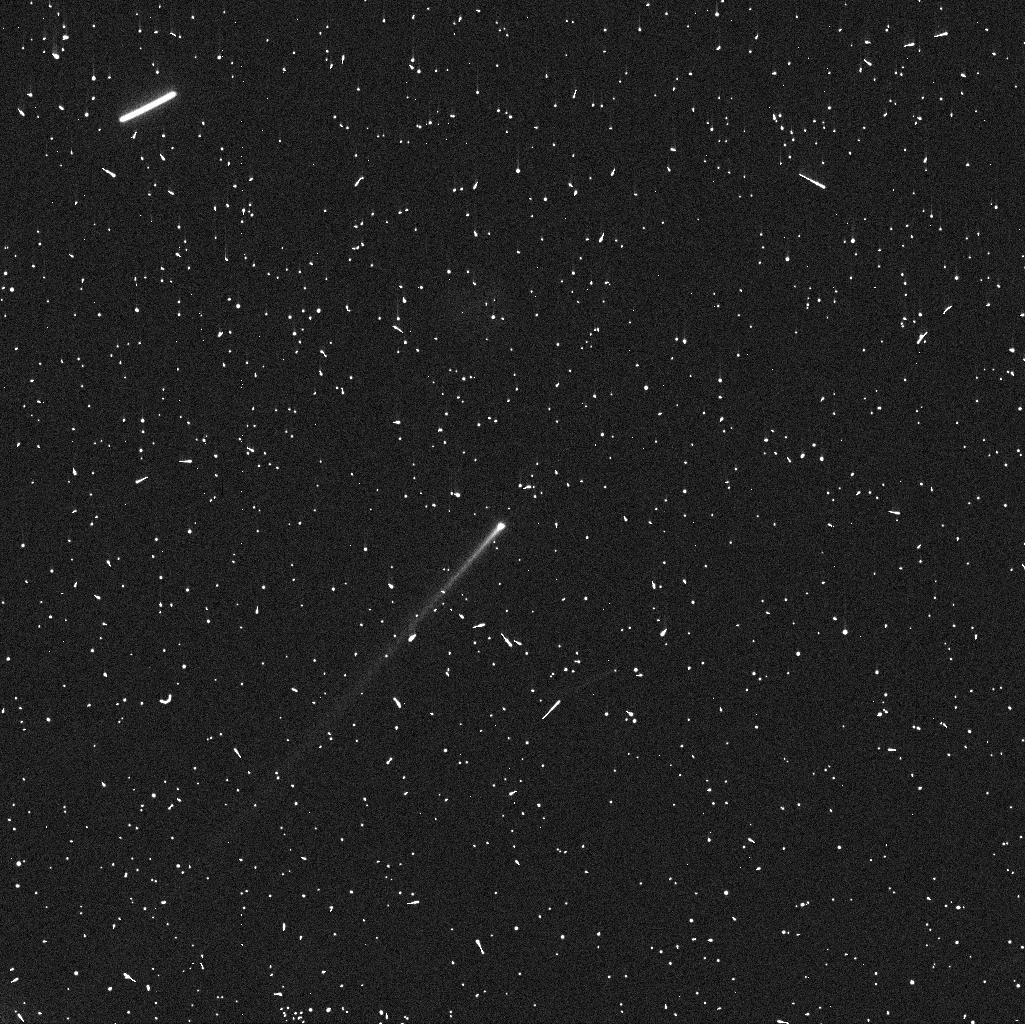
Target: 288P
Instrument: WFC3/UVIS
Filter: F606W
Exposure: 4 min
Observation ID: iddj01urq

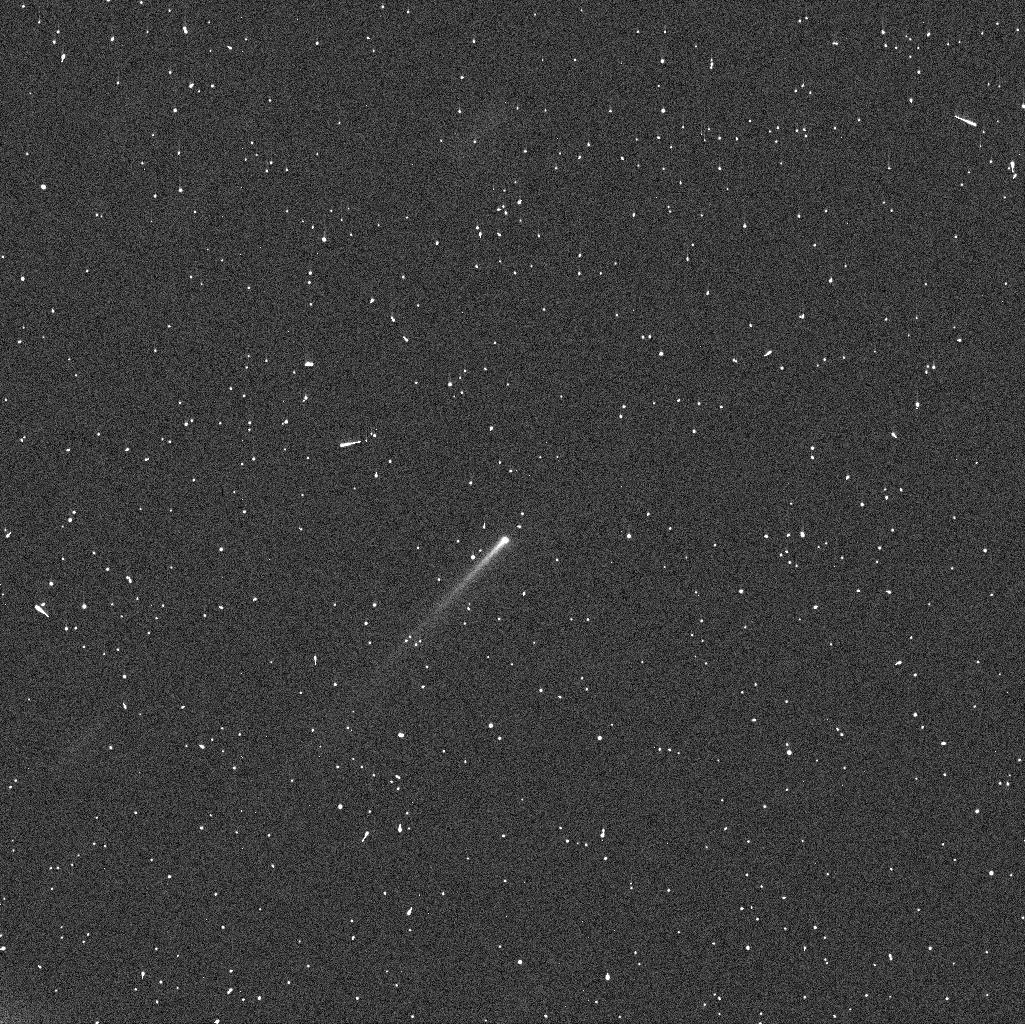
Target: 288P
Instrument: WFC3/UVIS
Filter: F606W
Exposure: 4 min
Observation ID: iddj03itq

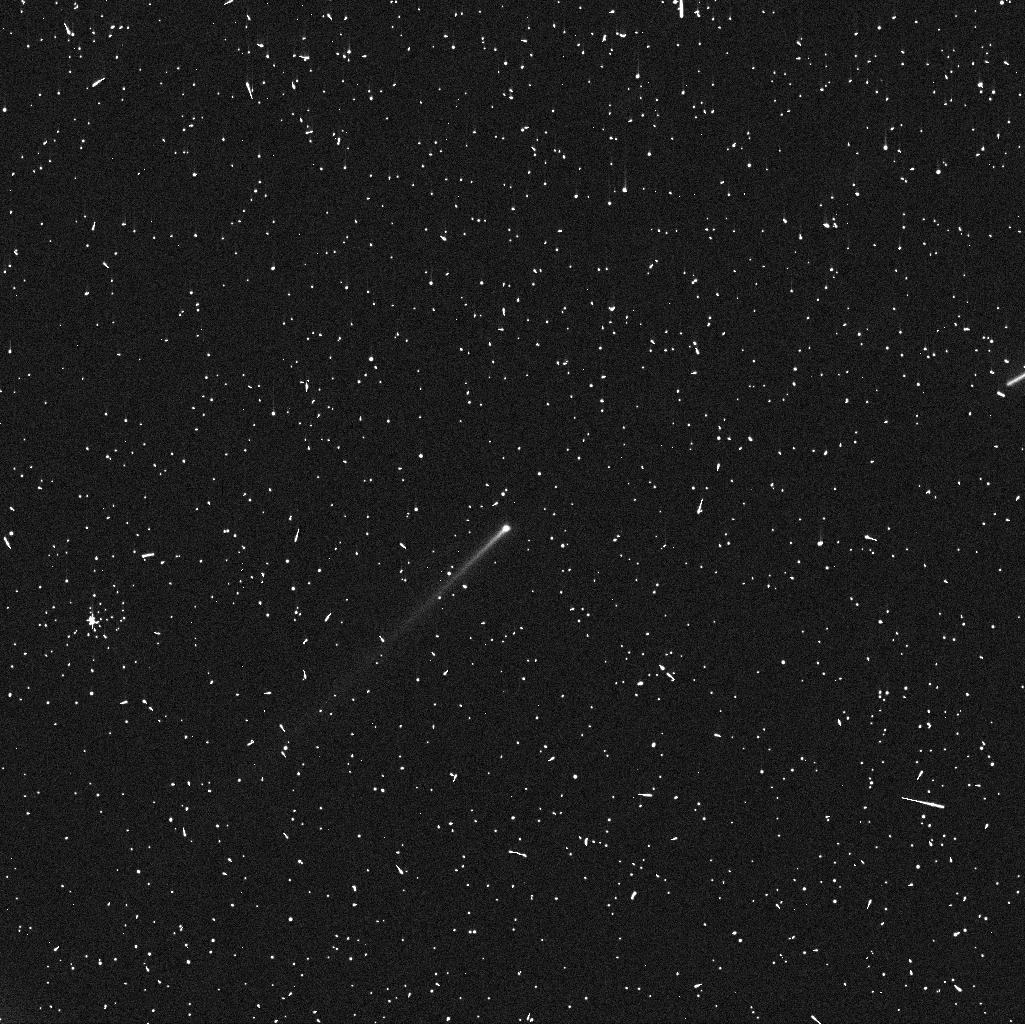
Target: 288P
Instrument: WFC3/UVIS
Filter: F606W
Exposure: 4 min
Observation ID: iddj02fpq

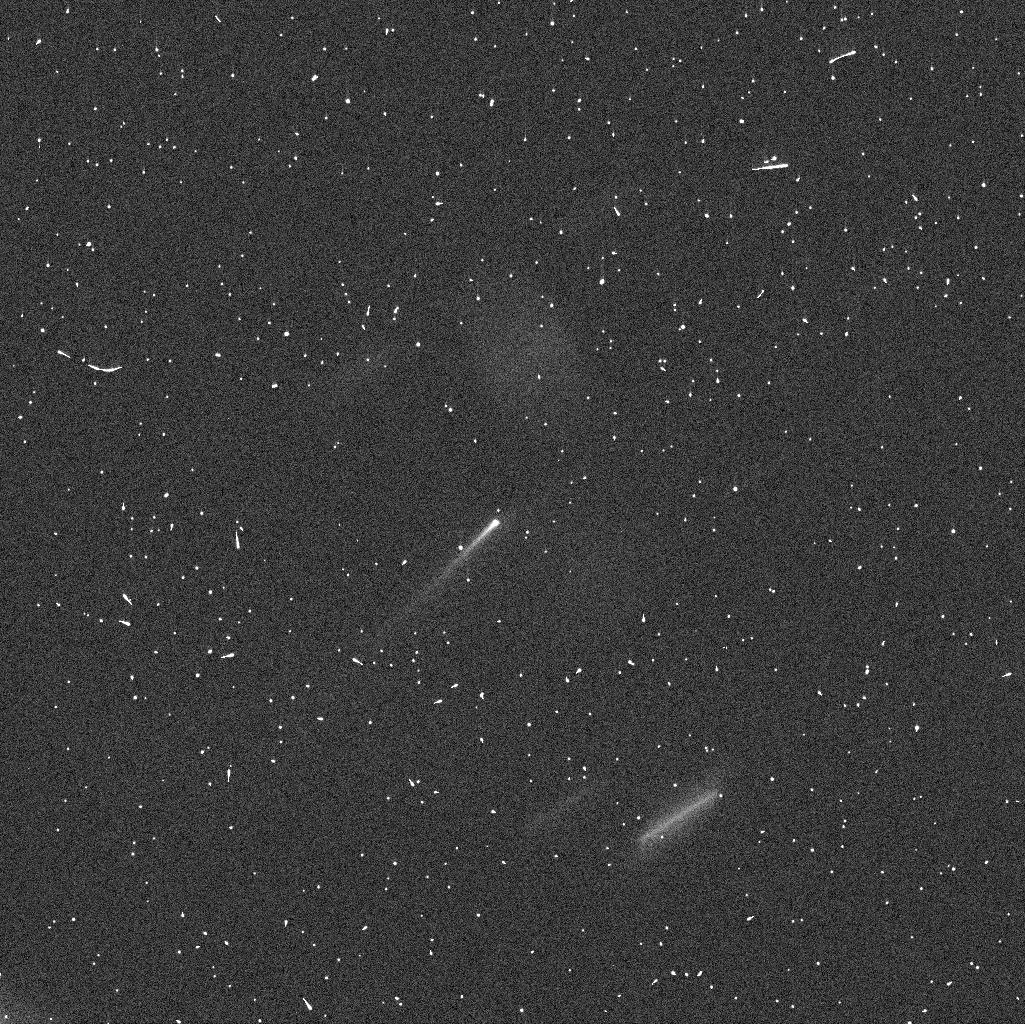
Target: 288P
Instrument: WFC3/UVIS
Filter: F606W
Exposure: 4 min
Observation ID: iddj04c2q

Characterising the dust ejection process in the first known active binary asteroid system 288P/300163. (PI: Agarwal, Jessica)

We request four orbits of MC time to monitor the dust ejected from the recently discovered, first known active binary asteroid system 288P/300163, using WFC3. The key aim is to trace the influence of the binary nature and/or potential rapid rotation on the sublimation-driven activity, in order to understand if the activity was triggered by the same process that led to the formation of the binary, or if the two processes were independent. Both dust release and binary formation can be a consequence of rapid rotation, and 288P is the first object showing both these phenomena, which may emphasise the importance of the YORP-effect in re-shaping the asteroid belt. The proposed observations will exploit the change in projection related to the Earth's crossing the orbital plane of 288P in 2016 December to reconstruct the three-dimensional distribution of the dust ejected from the 288P system. As this coincides with the expected maximum of activity (perihelion is on November 08) and a close approach to Earth (perigee was on September-10 at 1.45 AU), we will follow the dust ejection process at supreme temporal and spatial resolution. The activity of 288P is expected to cease around 2017 February, which triggers our request for mid-cycle time.